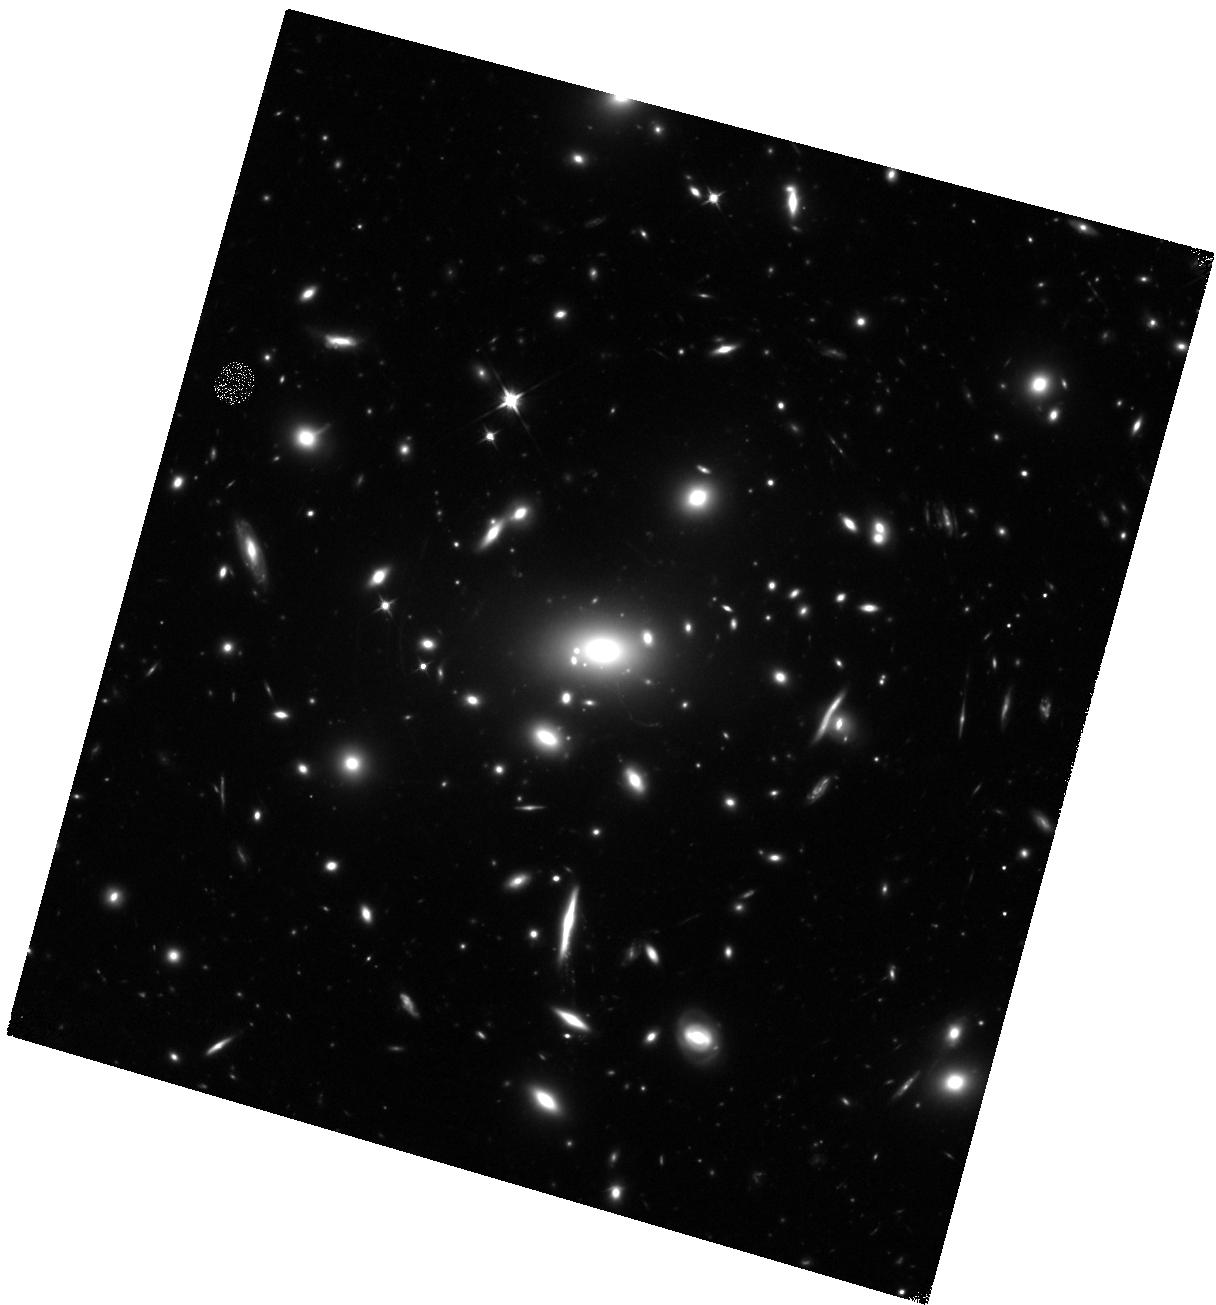
Target: MACSJ0257.6-2209
Instrument: WFC3/IR
Filter: F110W
Exposure: 40 min
Observation ID: hst_14148_01_wfc3_ir_f110w_iczk01

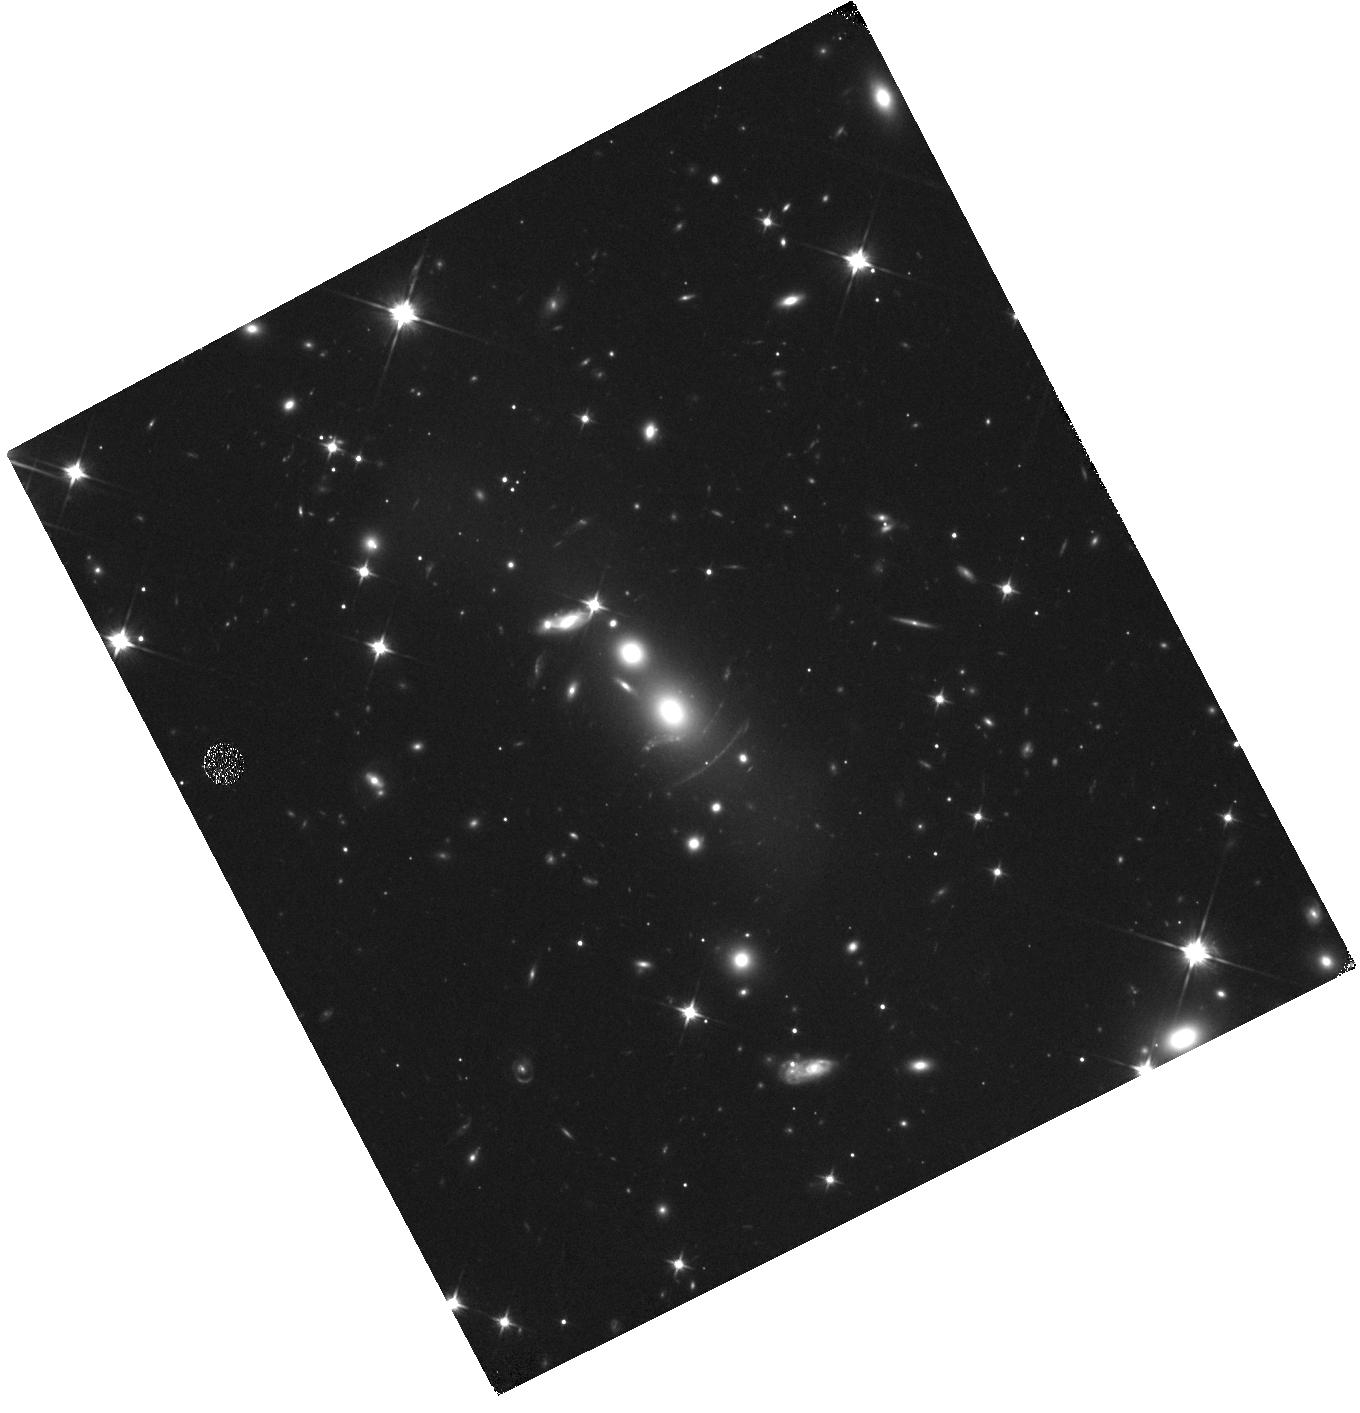
Target: MACSJ2043.2-2144
Instrument: WFC3/IR
Filter: F110W
Exposure: 17 min
Observation ID: hst_14148_03_wfc3_ir_f110w_iczk03

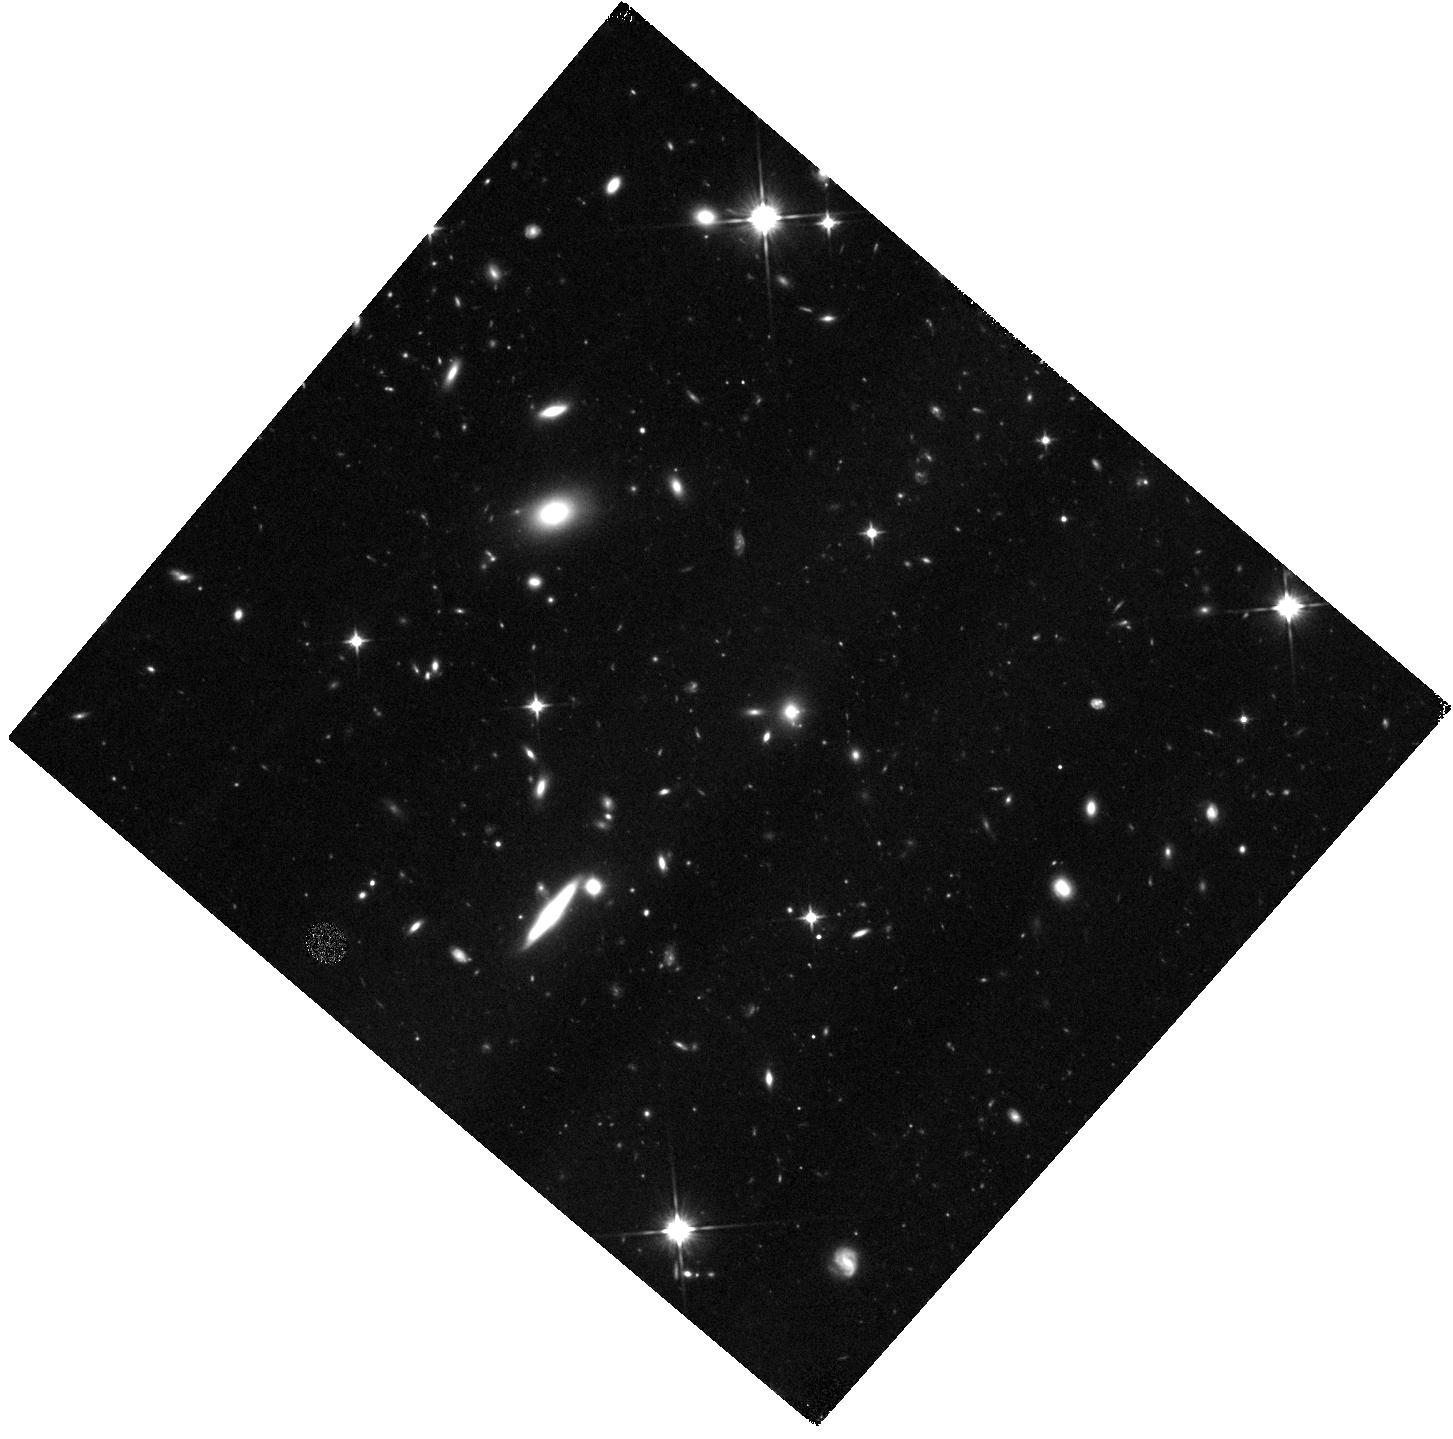
Target: A773
Instrument: WFC3/IR
Filter: F110W
Exposure: 40 min
Observation ID: hst_14148_02_wfc3_ir_f110w_iczk02

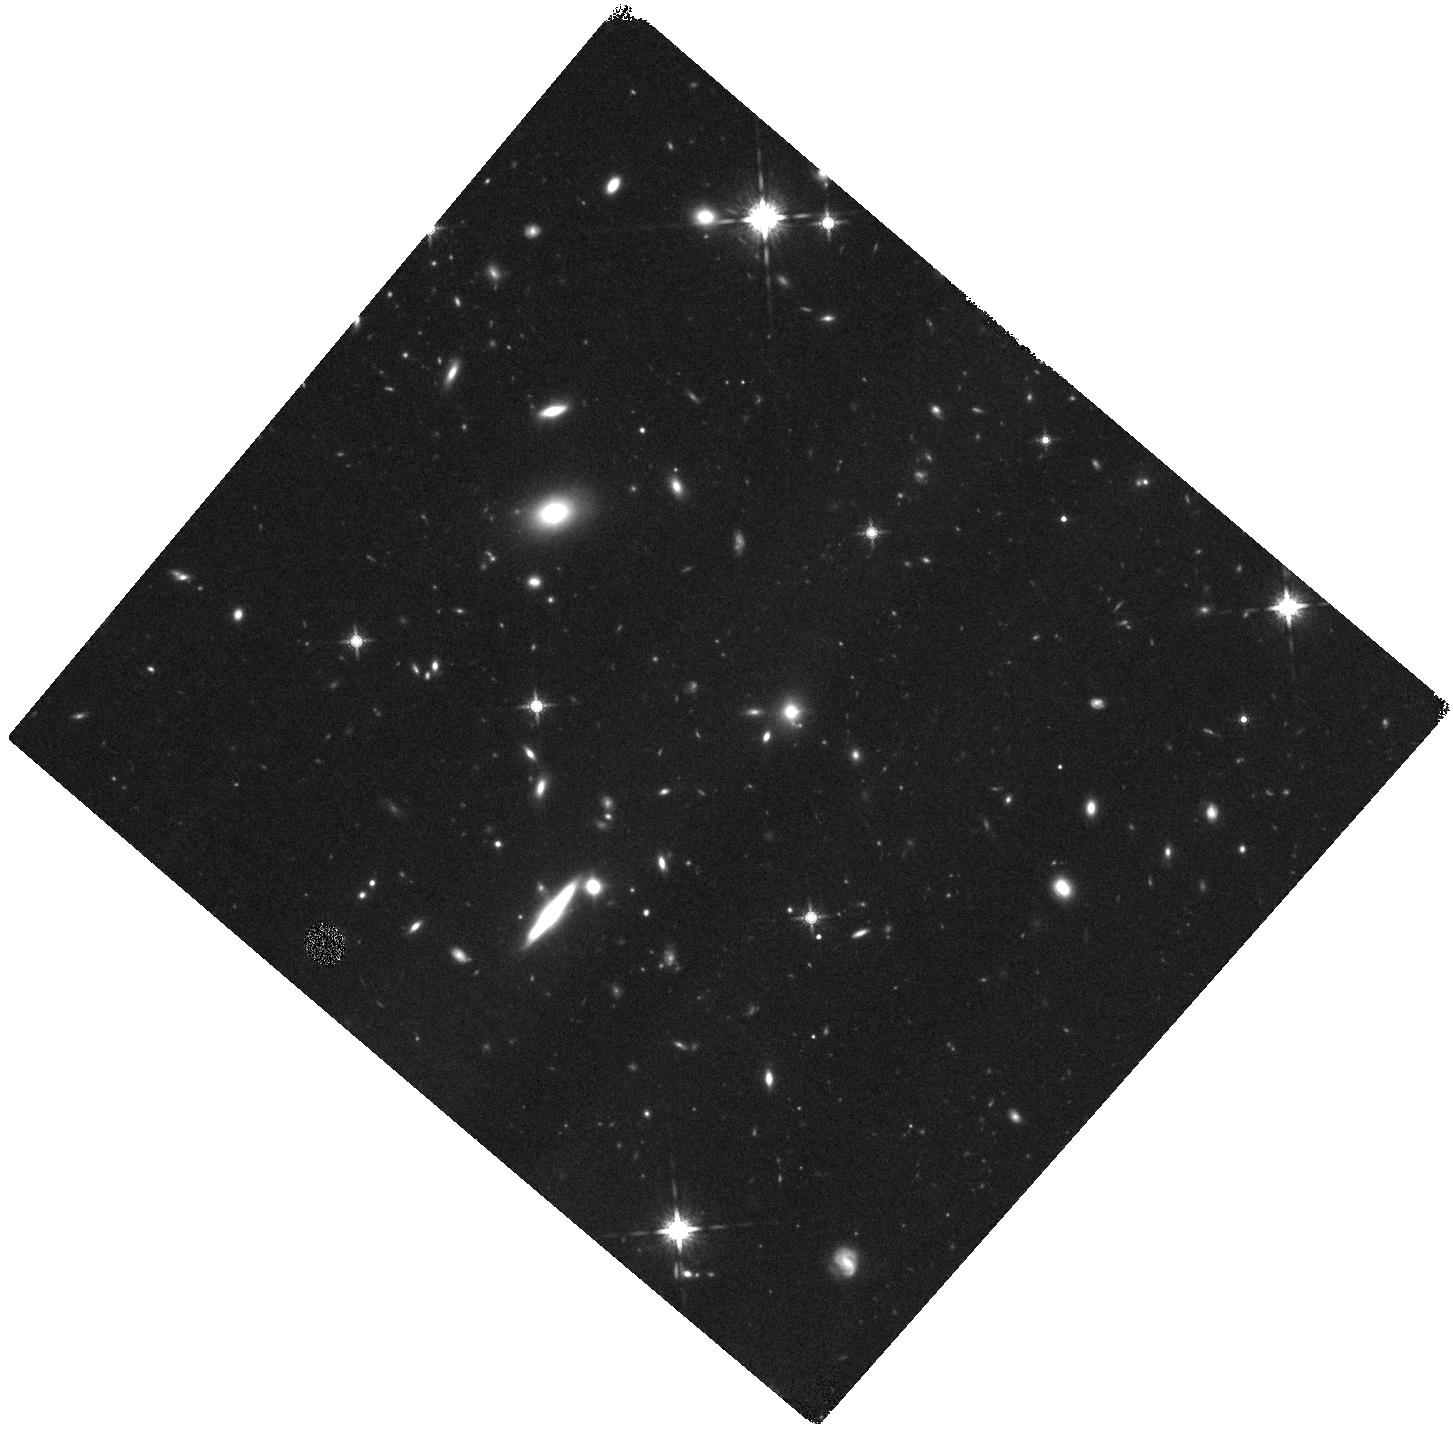
Target: A773
Instrument: WFC3/IR
Filter: F160W
Exposure: 40 min
Observation ID: hst_14148_02_wfc3_ir_f160w_iczk02

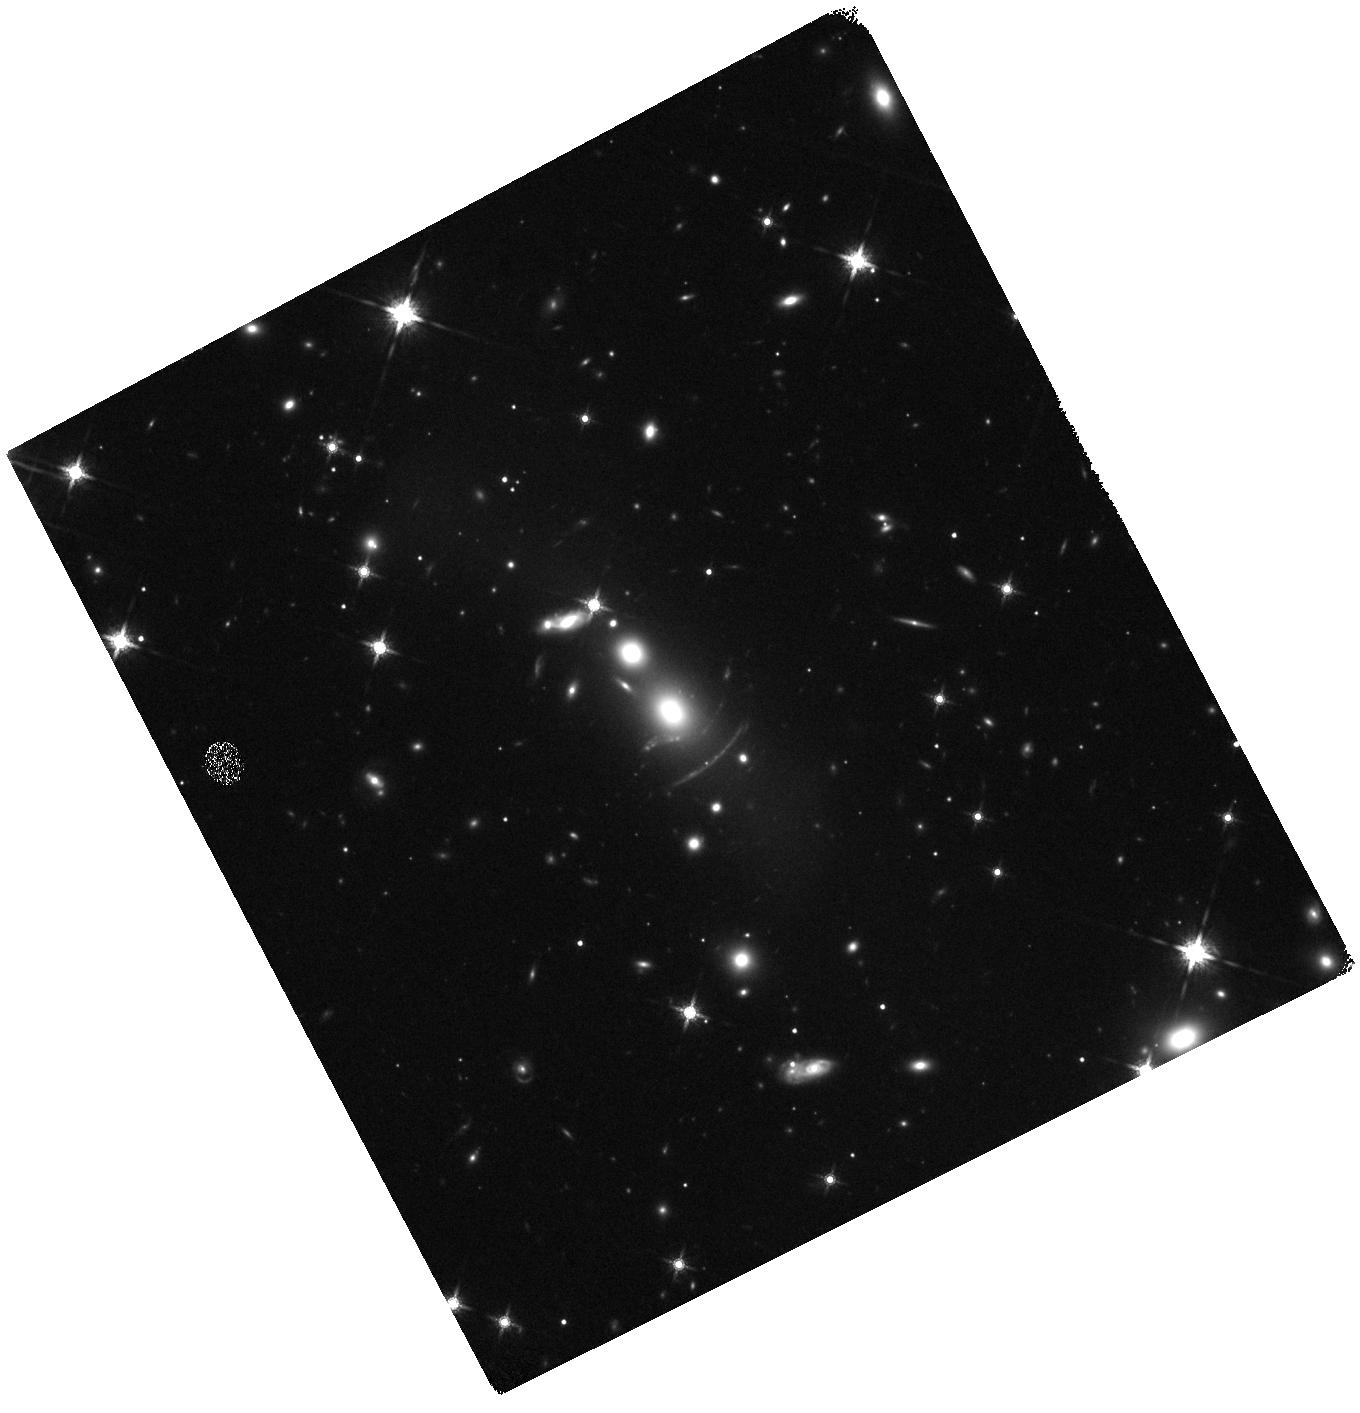
Target: MACSJ2043.2-2144
Instrument: WFC3/IR
Filter: F160W
Exposure: 20 min
Observation ID: hst_14148_03_wfc3_ir_f160w_iczk03

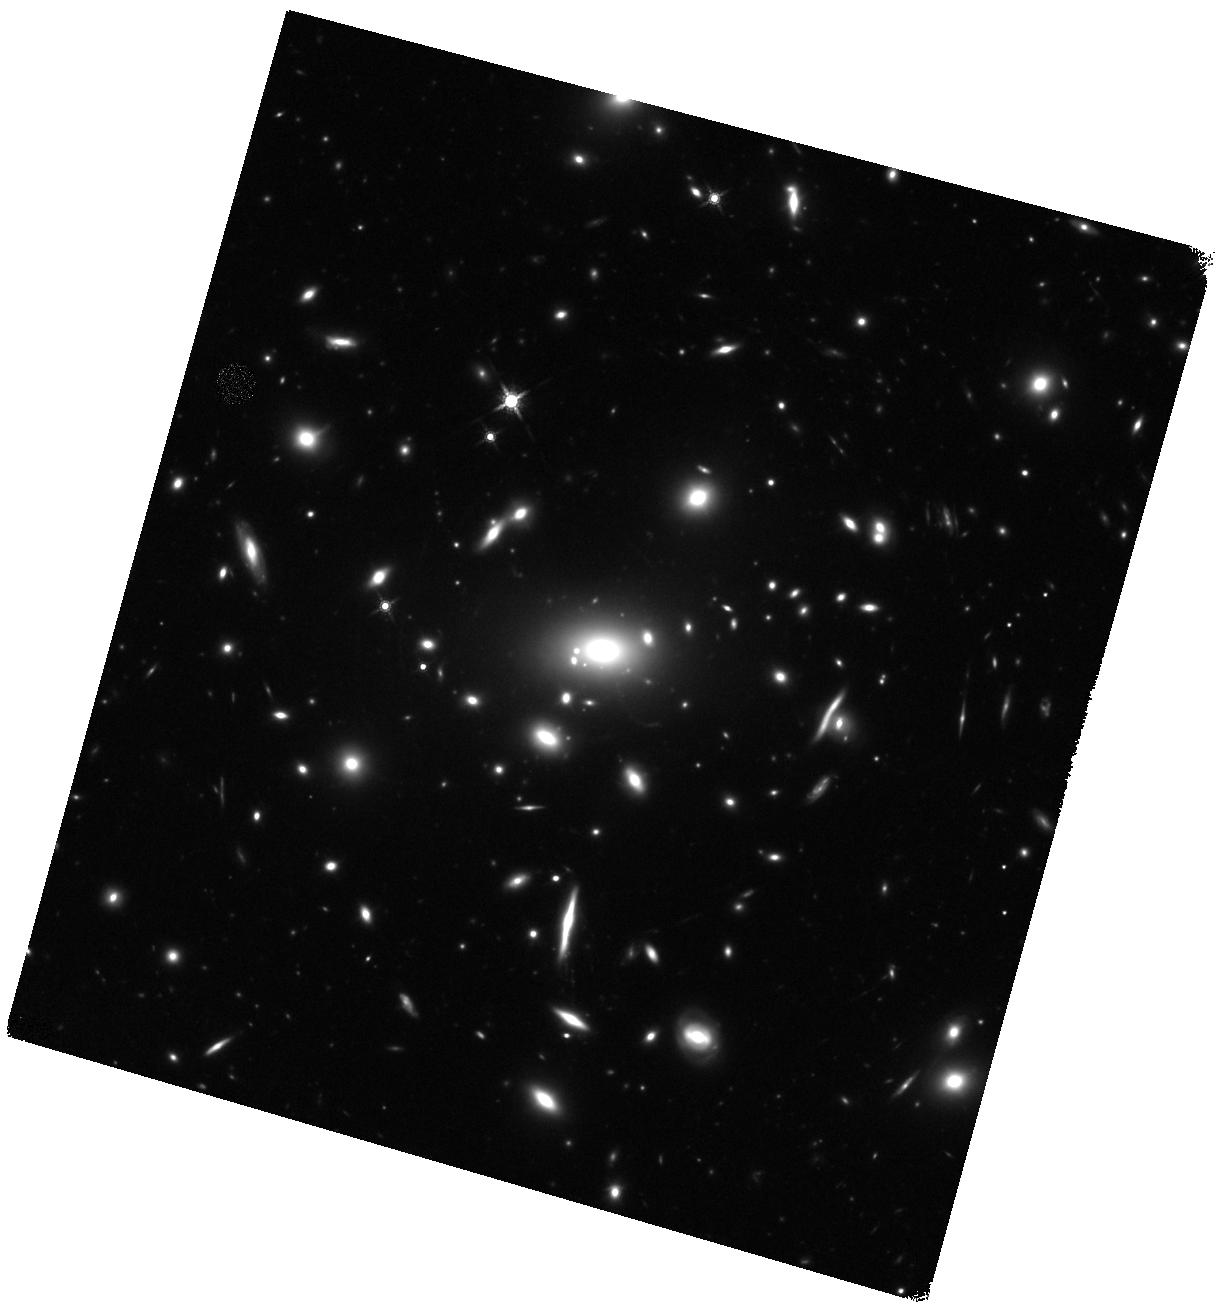
Target: MACSJ0257.6-2209
Instrument: WFC3/IR
Filter: F160W
Exposure: 40 min
Observation ID: hst_14148_01_wfc3_ir_f160w_iczk01

Near-IR Imaging of Three Spectacular Lensed Submillimeter Galaxies Discovered by the Herschel Lensing Survey (PI: Egami, Eiichi)

One of the most remarkable Herschel results is the discovery of exceptionally bright gravitationally lensed submillimeter galaxies (SMGs). The great sensitivity and mapping speed of SPIRE on Herschel have enabled us to find these rare (< 1 per square degree) extraordinary objects in large numbers. Here, we propose to conduct near-IR imaging of three spectacular lensed SMGs at z=2.04, 4.69, and 5.24 discovered by our Herschel Lensing Survey (HLS; PI: Egami), which has imaged a total of 581 massive galaxy cluster fields. High-resolution dust-continuum and CO/[CII] line maps we have obtained with SMA, PdBI, JVLA revealed complicated internal structures, allowing us to probe the properties of star-forming regions on the sub-kpc scale. What is missing, however, is the information on the underlying stellar population. We will fill this gap by obtaining WFC3/IR images and mapping out the spatial distribution of the underlying stellar population as well as the amount of dust extinction it suffers. We will soon receive ALMA data for two of these SMGs with a spatial resolution of 0.2", and the third galaxy already has PdBI maps with a spatial resolution of 0.3" (this galaxy is too north for ALMA to observe). The ~0.15'' resolution provided by WFC3/IR nicely matches these resolutions, and can produce a source-plane spatial resolution of <100 pc when the lensing magnification is taken into account. Such a combination of HST/WFC3 images and high-resolution submillimeter/millimeter maps will open up a new frontier in the study of vigorously star-forming dust-obscured galaxies at high redshift, allowing us to probe the physical properties of star-forming regions individually.